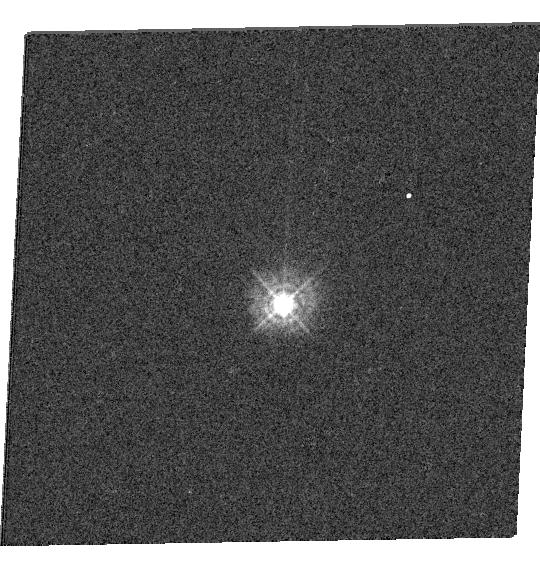
Target: P330E
Instrument: WFC3/UVIS
Filter: F336W
Exposure: 1 min
Observation ID: hst_12334_16_wfc3_uvis_f336w_ibnx16

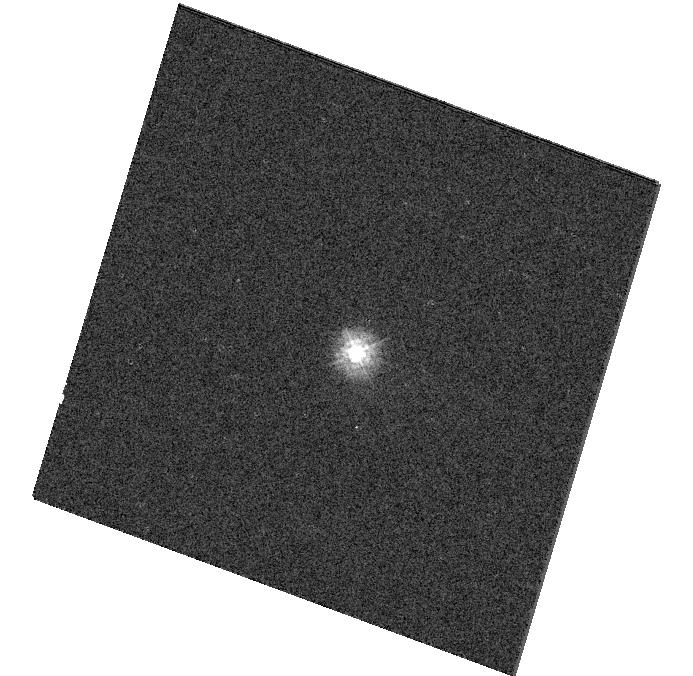
Target: 1740346
Instrument: WFC3/UVIS
Filter: F225W
Exposure: 1 min
Observation ID: hst_12334_09_wfc3_uvis_f225w_ibnx09

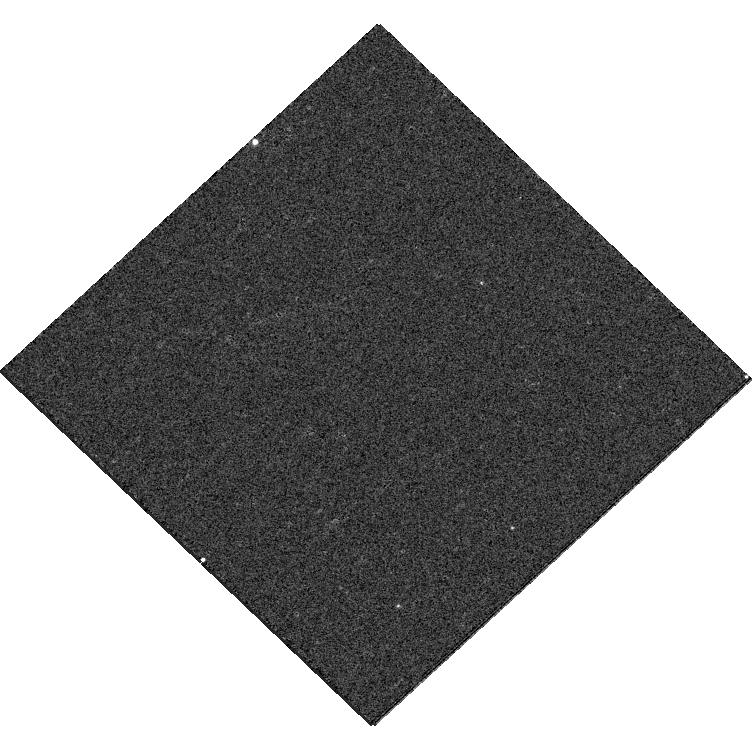
Target: VB8
Instrument: WFC3/UVIS
Filter: F475W
Exposure: 6 min
Observation ID: hst_12334_07_wfc3_uvis_f475w_ibnx07

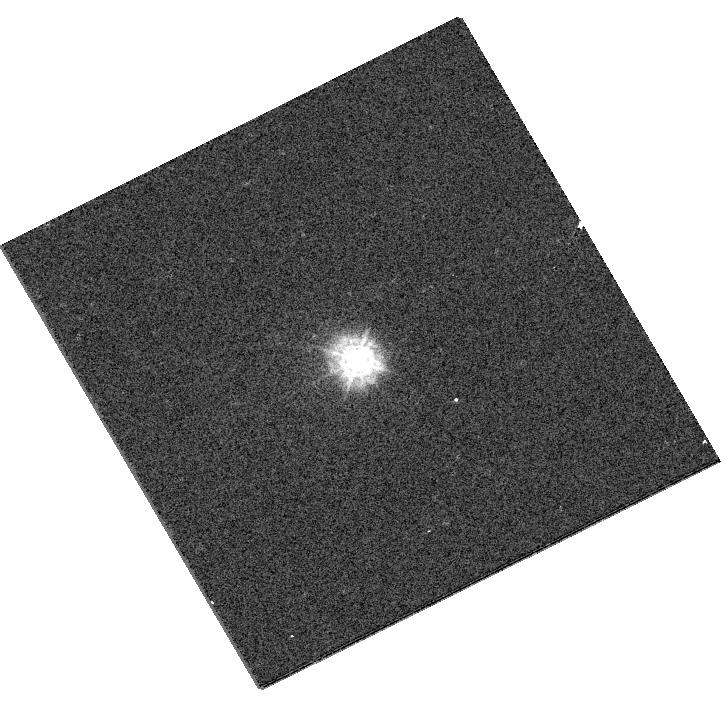
Target: LDS749B-COPY
Instrument: WFC3/UVIS
Filter: F275W
Exposure: 2 min
Observation ID: hst_12334_22_wfc3_uvis_f275w_ibnx22

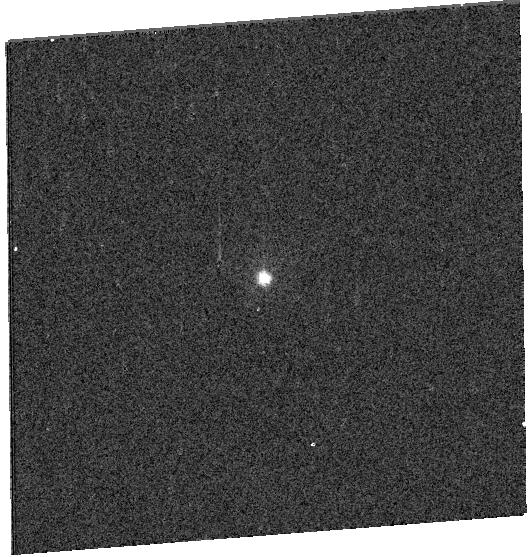
Target: KF06T2-COPY
Instrument: WFC3/UVIS
Filter: F336W
Exposure: 2 min
Observation ID: hst_12334_24_wfc3_uvis_f336w_ibnx24

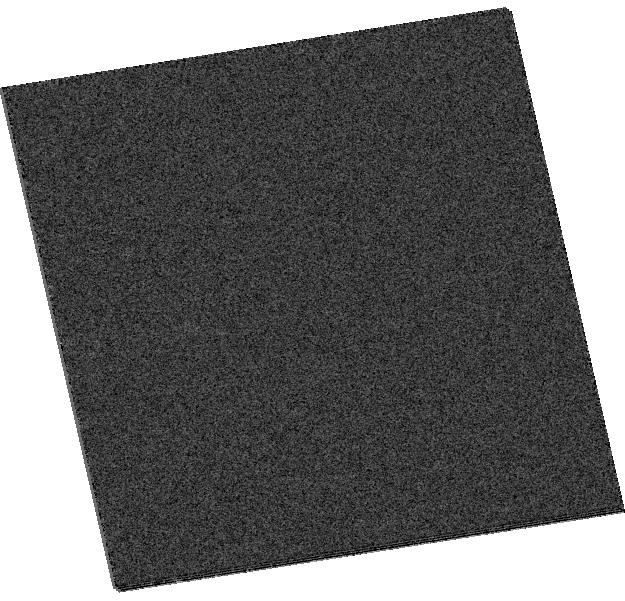
Target: KF06T2
Instrument: WFC3/UVIS
Filter: F438W
Exposure: 1 min
Observation ID: hst_12334_23_wfc3_uvis_f438w_ibnx23

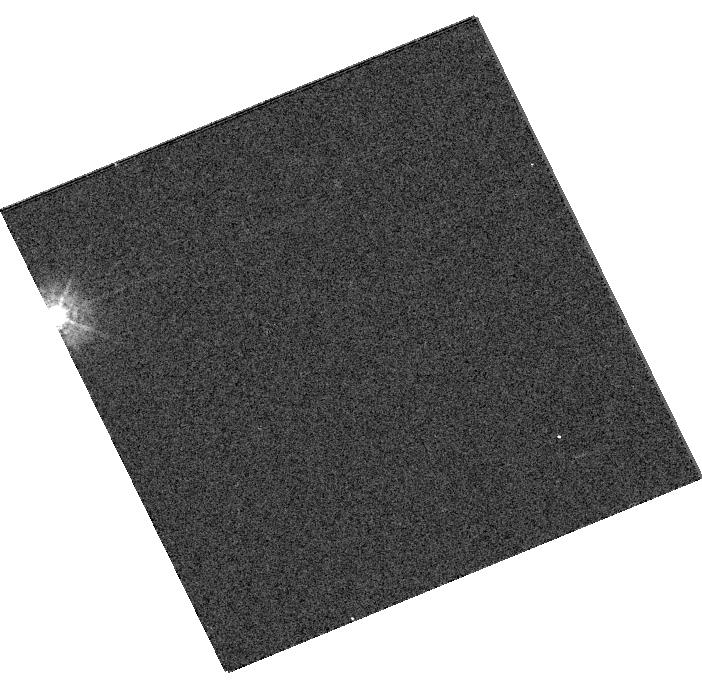
Target: LDS749B
Instrument: WFC3/UVIS
Filter: F336W
Exposure: 1 min
Observation ID: hst_12334_12_wfc3_uvis_f336w_ibnx12

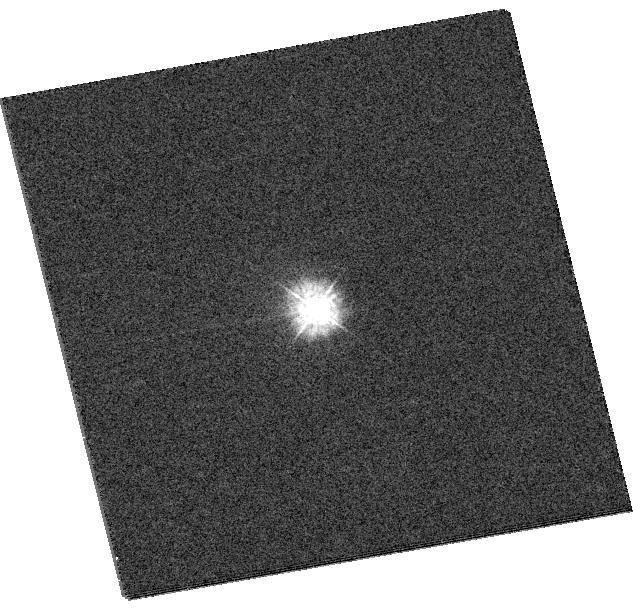
Target: 1802271
Instrument: WFC3/UVIS
Filter: F275W
Exposure: 1 min
Observation ID: hst_12334_11_wfc3_uvis_f275w_ibnx11

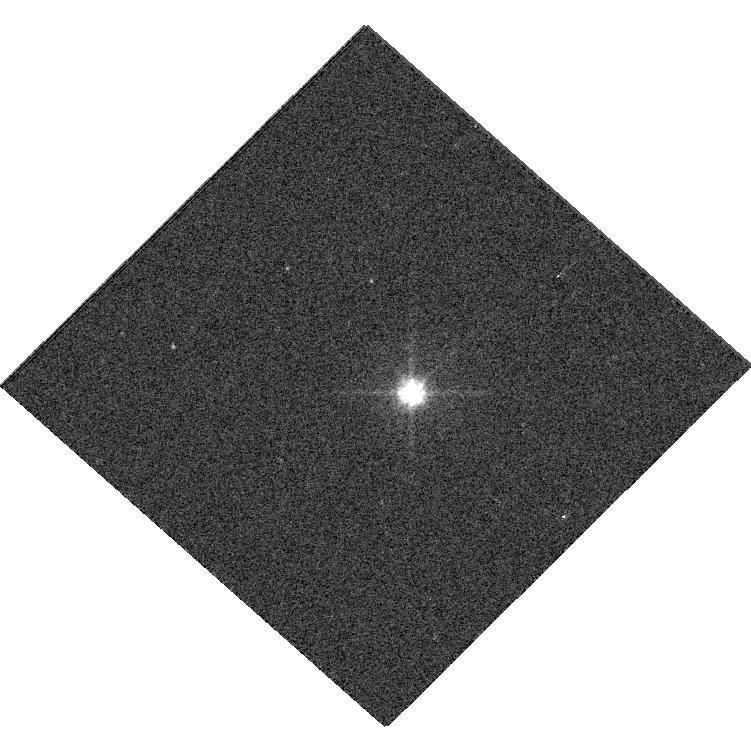
Target: VB8-COPY
Instrument: WFC3/UVIS
Filter: F606W
Exposure: 1 min
Observation ID: hst_12334_25_wfc3_uvis_f606w_ibnx25

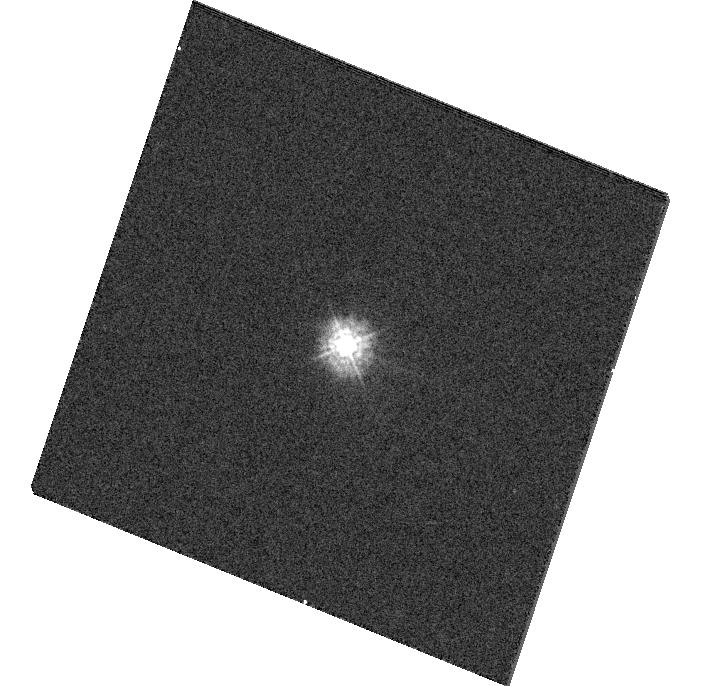
Target: 1732526
Instrument: WFC3/UVIS
Filter: F275W
Exposure: 2 min
Observation ID: hst_12334_08_wfc3_uvis_f275w_ibnx08

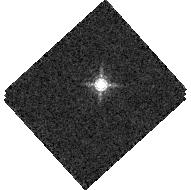
Target: P177D
Instrument: WFC3/IR
Filter: F167N
Exposure: 2 min
Observation ID: hst_12334_06_wfc3_ir_f167n_ibnx06

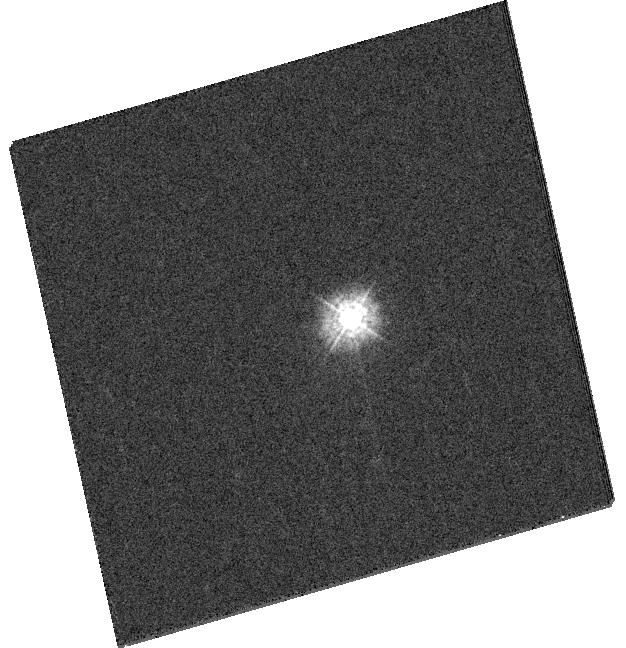
Target: P041C
Instrument: WFC3/UVIS
Filter: F275W
Exposure: 8 min
Observation ID: hst_12334_05_wfc3_uvis_f275w_ibnx05

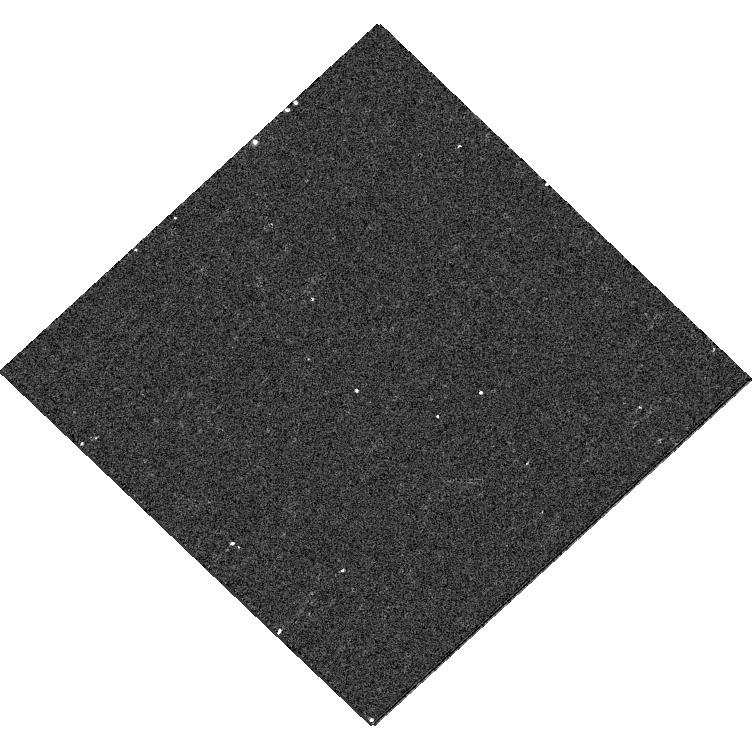
Target: VB8
Instrument: WFC3/UVIS
Filter: F390W
Exposure: 12 min
Observation ID: hst_12334_07_wfc3_uvis_f390w_ibnx07

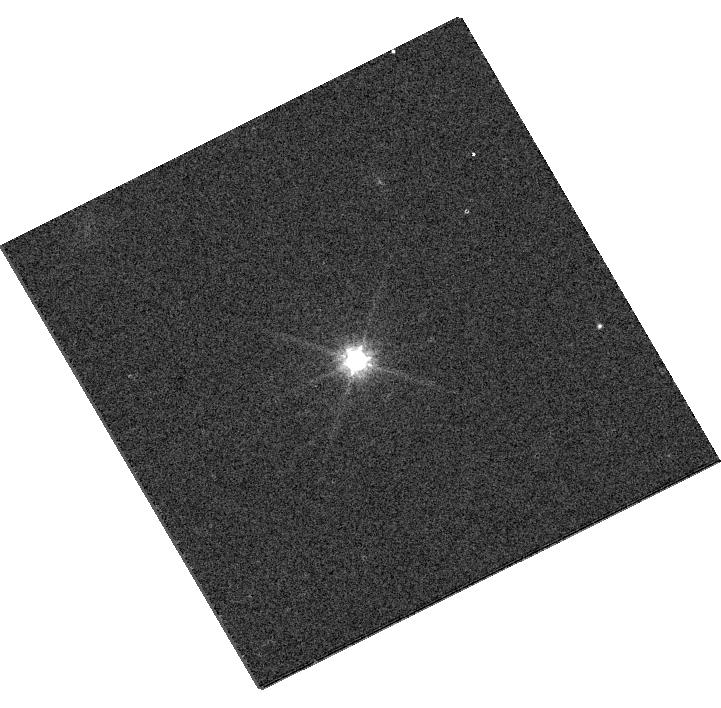
Target: LDS749B-COPY
Instrument: WFC3/UVIS
Filter: F814W
Exposure: 1 min
Observation ID: hst_12334_22_wfc3_uvis_f814w_ibnx22

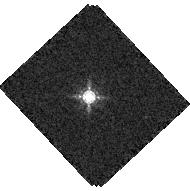
Target: P330E
Instrument: WFC3/IR
Filter: F167N
Exposure: 1 min
Observation ID: hst_12334_04_wfc3_ir_f167n_ibnx04

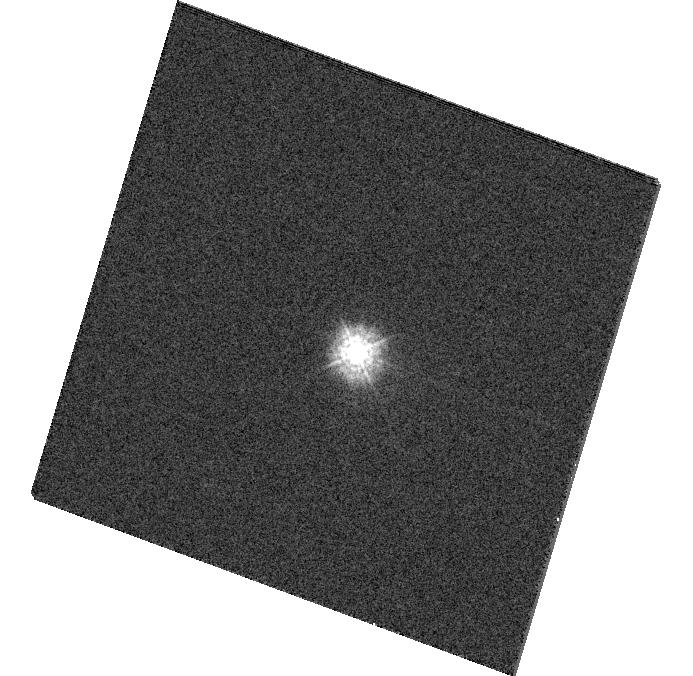
Target: 1740346
Instrument: WFC3/UVIS
Filter: F275W
Exposure: 2 min
Observation ID: hst_12334_09_wfc3_uvis_f275w_ibnx09

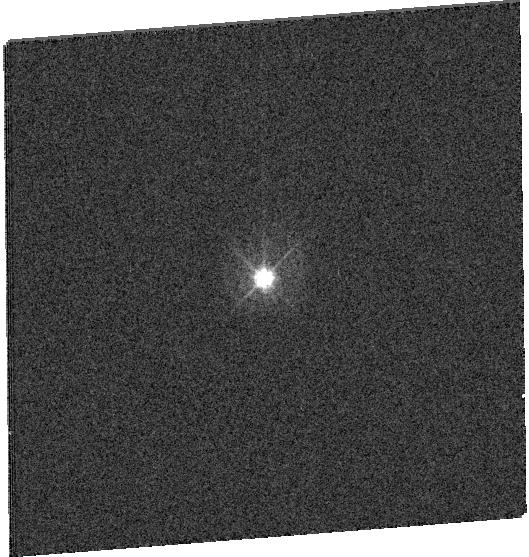
Target: KF06T2-COPY
Instrument: WFC3/UVIS
Filter: F390W
Exposure: 2 min
Observation ID: hst_12334_24_wfc3_uvis_f390w_ibnx24

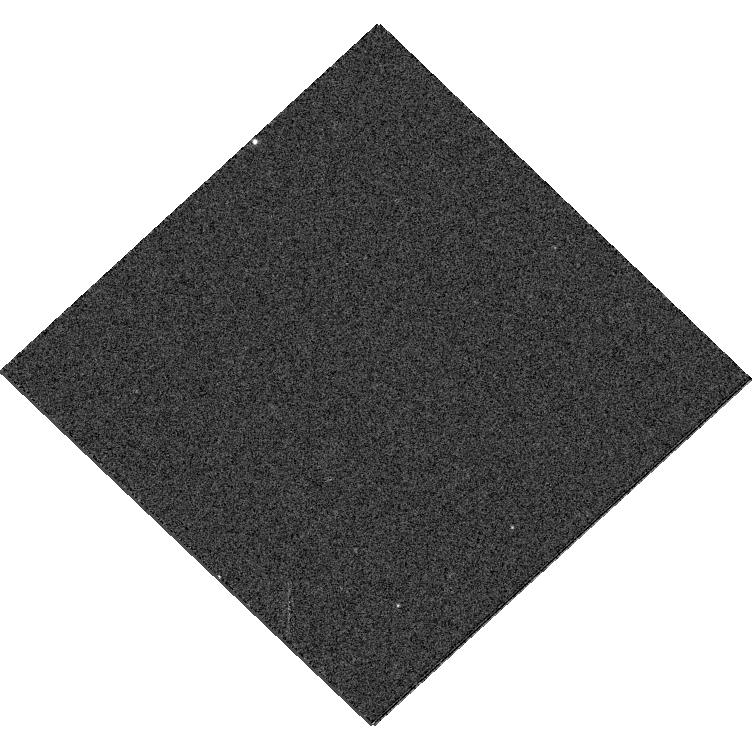
Target: VB8
Instrument: WFC3/UVIS
Filter: F606W
Exposure: 1 min
Observation ID: hst_12334_07_wfc3_uvis_f606w_ibnx07

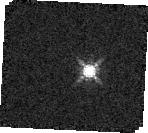
Target: P330E
Instrument: WFC3/IR
Filter: F167N
Exposure: 1 min
Observation ID: hst_12334_16_wfc3_ir_f167n_ibnx16

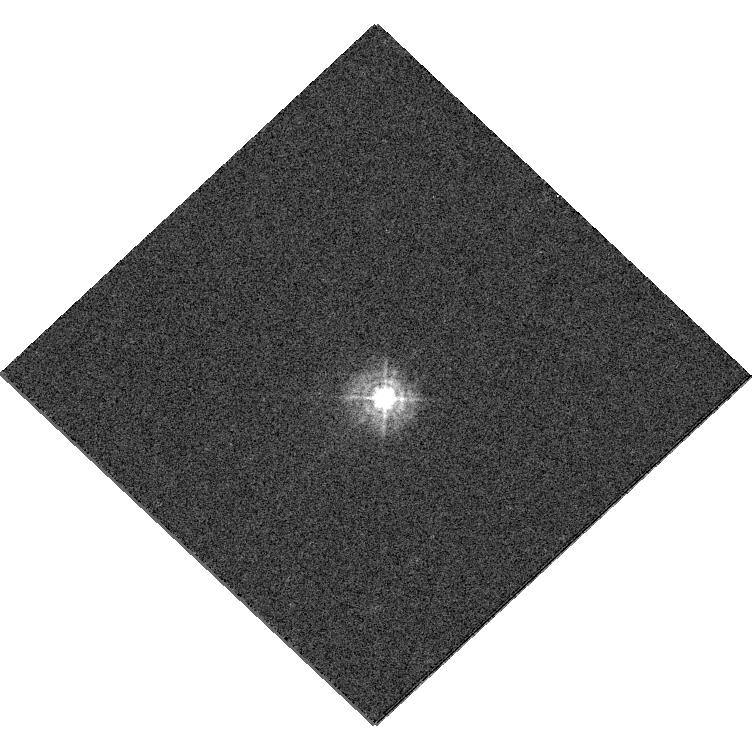
Target: P330E
Instrument: WFC3/UVIS
Filter: F336W
Exposure: 1 min
Observation ID: hst_12334_04_wfc3_uvis_f336w_ibnx04

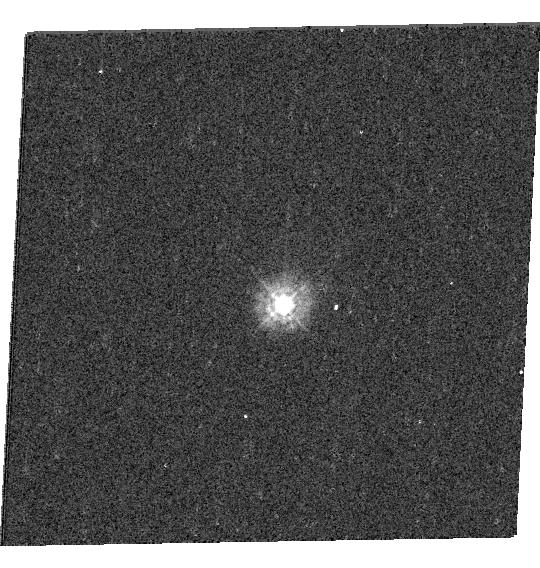
Target: P330E
Instrument: WFC3/UVIS
Filter: F275W
Exposure: 7 min
Observation ID: hst_12334_16_wfc3_uvis_f275w_ibnx16

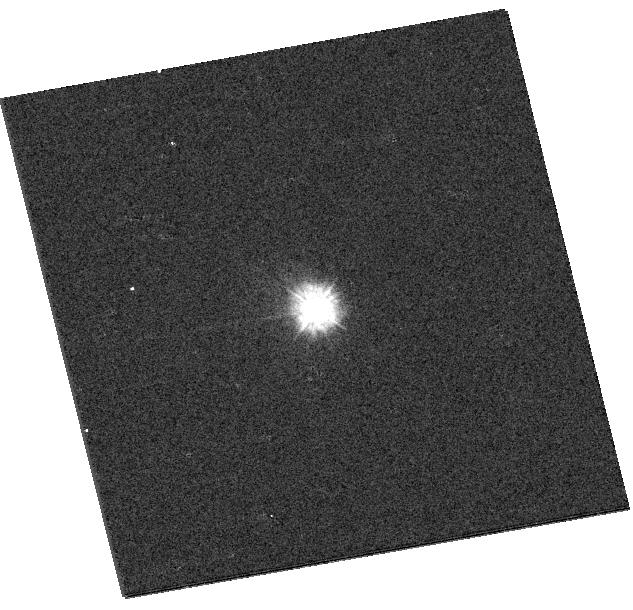
Target: 1802271
Instrument: WFC3/UVIS
Filter: F225W
Exposure: 1 min
Observation ID: hst_12334_11_wfc3_uvis_f225w_ibnx11

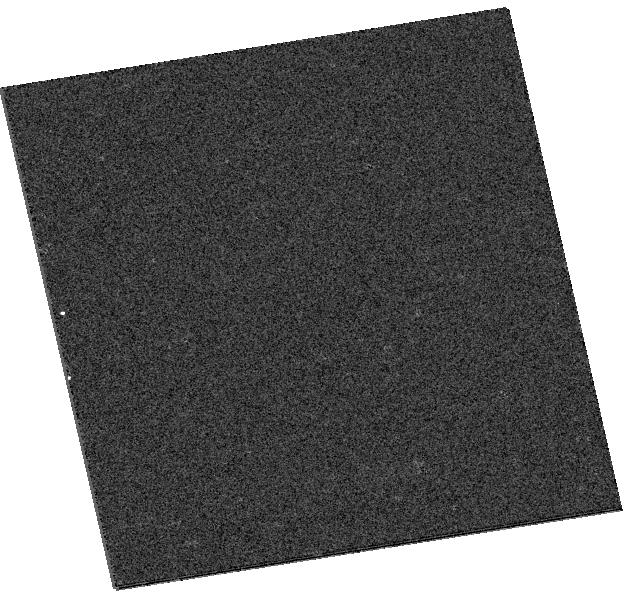
Target: KF06T2
Instrument: WFC3/UVIS
Filter: F336W
Exposure: 2 min
Observation ID: hst_12334_23_wfc3_uvis_f336w_ibnx23

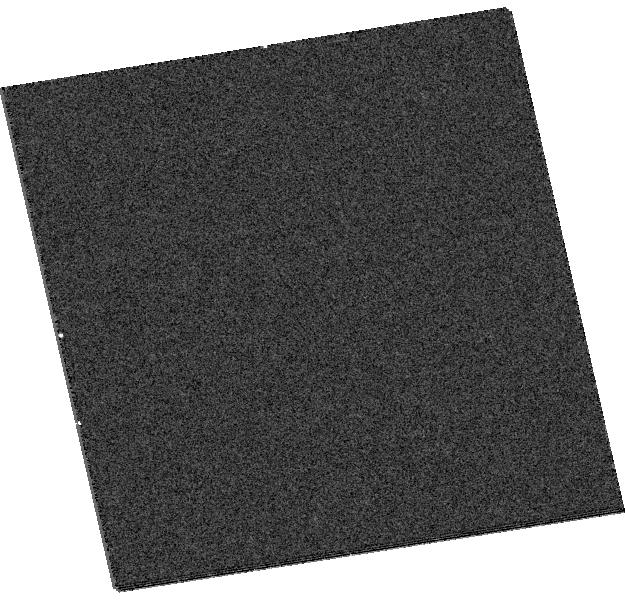
Target: KF06T2
Instrument: WFC3/UVIS
Filter: F390W
Exposure: 2 min
Observation ID: hst_12334_23_wfc3_uvis_f390w_ibnx23

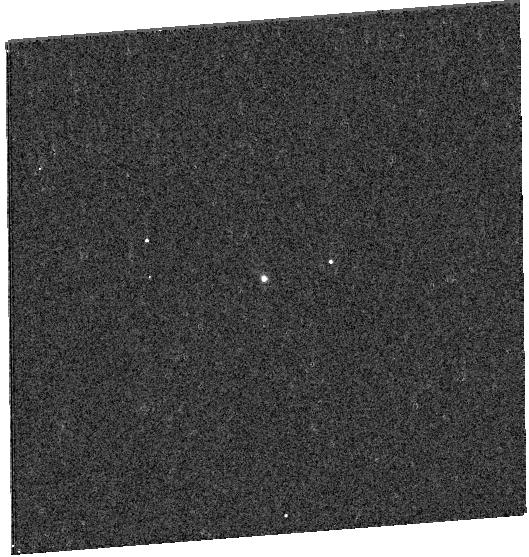
Target: KF06T2-COPY
Instrument: WFC3/UVIS
Filter: F275W
Exposure: 6 min
Observation ID: hst_12334_24_wfc3_uvis_f275w_ibnx24

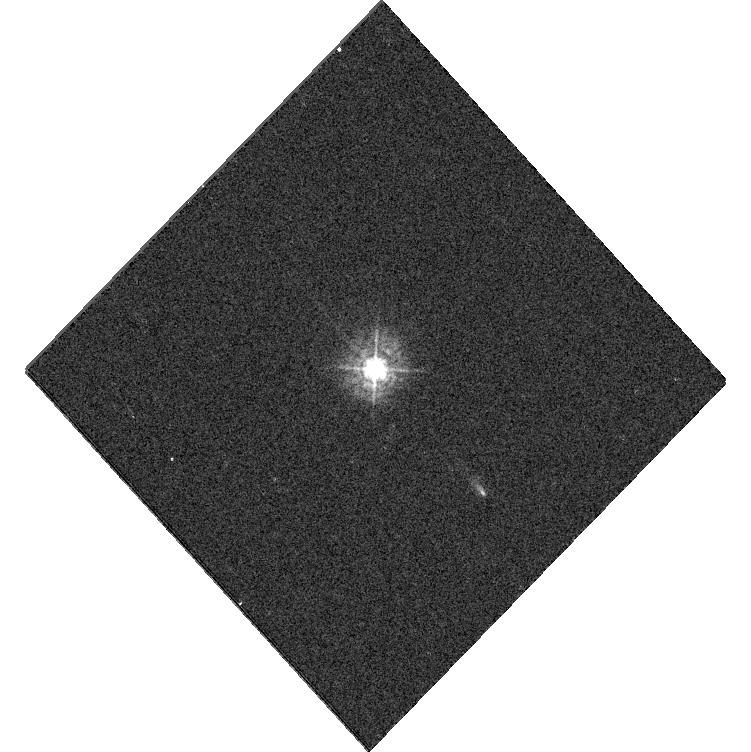
Target: P177D
Instrument: WFC3/UVIS
Filter: F336W
Exposure: 2 min
Observation ID: hst_12334_06_wfc3_uvis_f336w_ibnx06

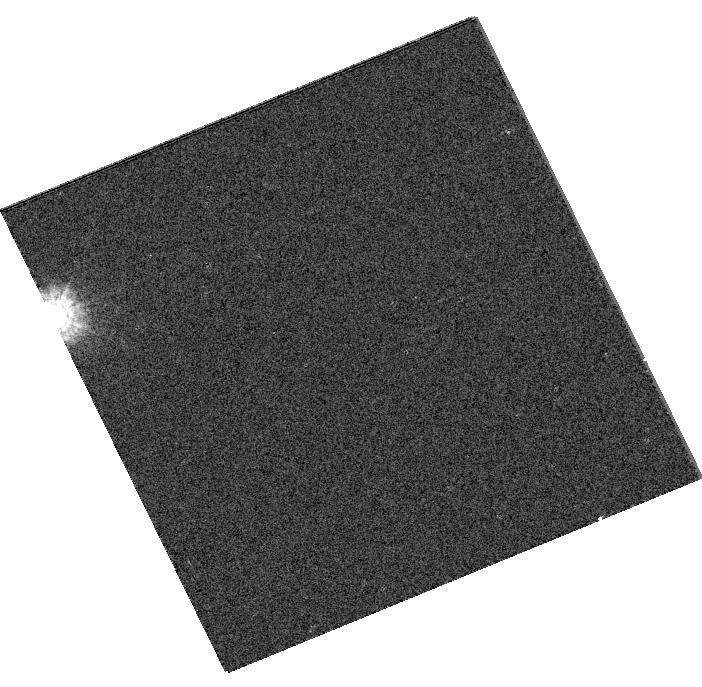
Target: LDS749B
Instrument: WFC3/UVIS
Filter: F275W
Exposure: 2 min
Observation ID: hst_12334_12_wfc3_uvis_f275w_ibnx12

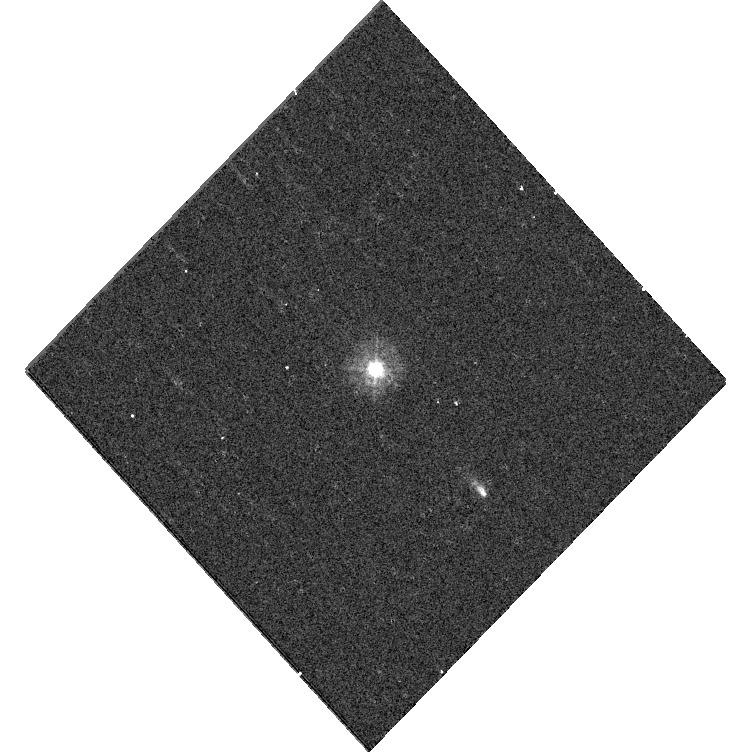
Target: P177D
Instrument: WFC3/UVIS
Filter: F275W
Exposure: 7 min
Observation ID: hst_12334_06_wfc3_uvis_f275w_ibnx06

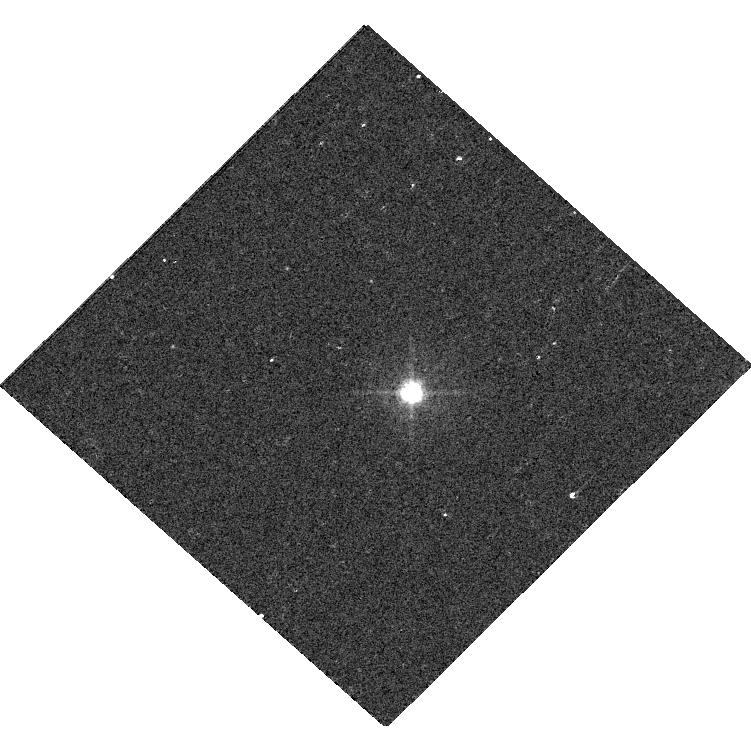
Target: VB8-COPY
Instrument: WFC3/UVIS
Filter: F475W
Exposure: 6 min
Observation ID: hst_12334_25_wfc3_uvis_f475w_ibnx25

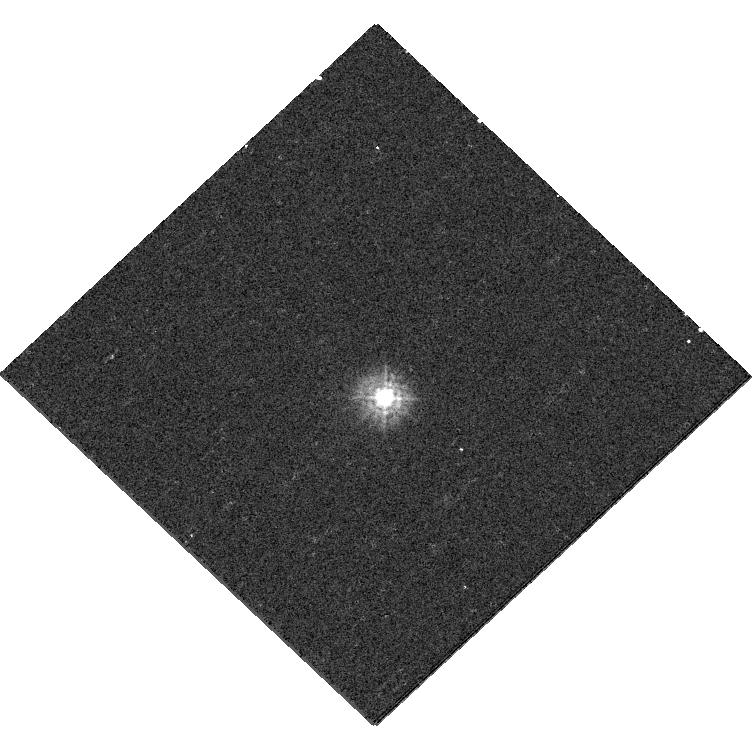
Target: P330E
Instrument: WFC3/UVIS
Filter: F275W
Exposure: 7 min
Observation ID: hst_12334_04_wfc3_uvis_f275w_ibnx04

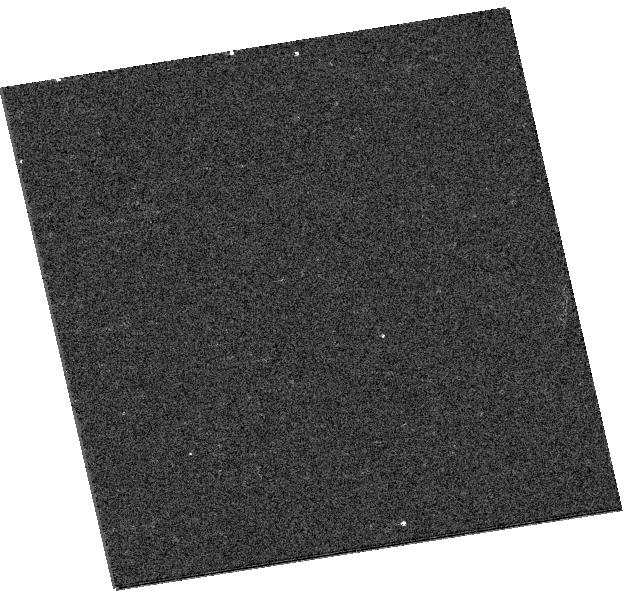
Target: KF06T2
Instrument: WFC3/UVIS
Filter: F275W
Exposure: 6 min
Observation ID: hst_12334_23_wfc3_uvis_f275w_ibnx23

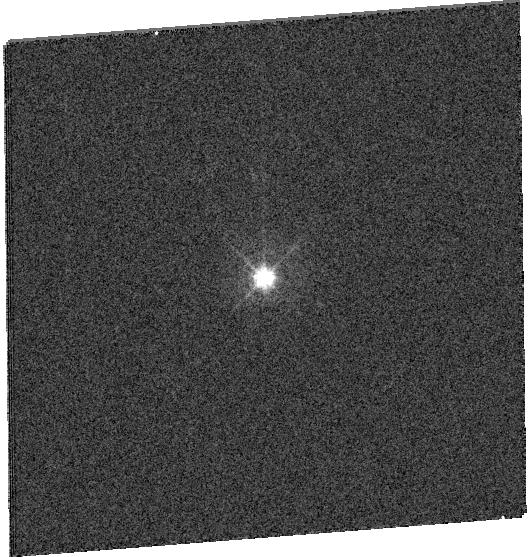
Target: KF06T2-COPY
Instrument: WFC3/UVIS
Filter: F438W
Exposure: 1 min
Observation ID: hst_12334_24_wfc3_uvis_f438w_ibnx24

UVIS & IR Photometric Zero Points (PI: Kalirai, Jason)

In this proposal we target an expanded grid of HST primary and secondary spectrophotometric standards to improve the absolute calibration of WFC3. The stars are chosen to overlap both with existing HST studies, Spitzer studies, and future JWST studies, and span an appreciable range in spectral and temperature. Our sample includes several A dwarfs, G dwarfs, M and late-type dwarfs, and white dwarfs. We will observe each of these standards on both the UVIS and IR cameras in a set of W band filters ensuring a S/N >>100 in each observation. All observations are dithered and subarrays are employed to minimize read out times. The comparison of the photometry to existing models of these stars will yield independent constraints on the photometric zero points of WFC3, and by averaging together the resulting calibration, we can drive the absolute accuracy to higher levels.